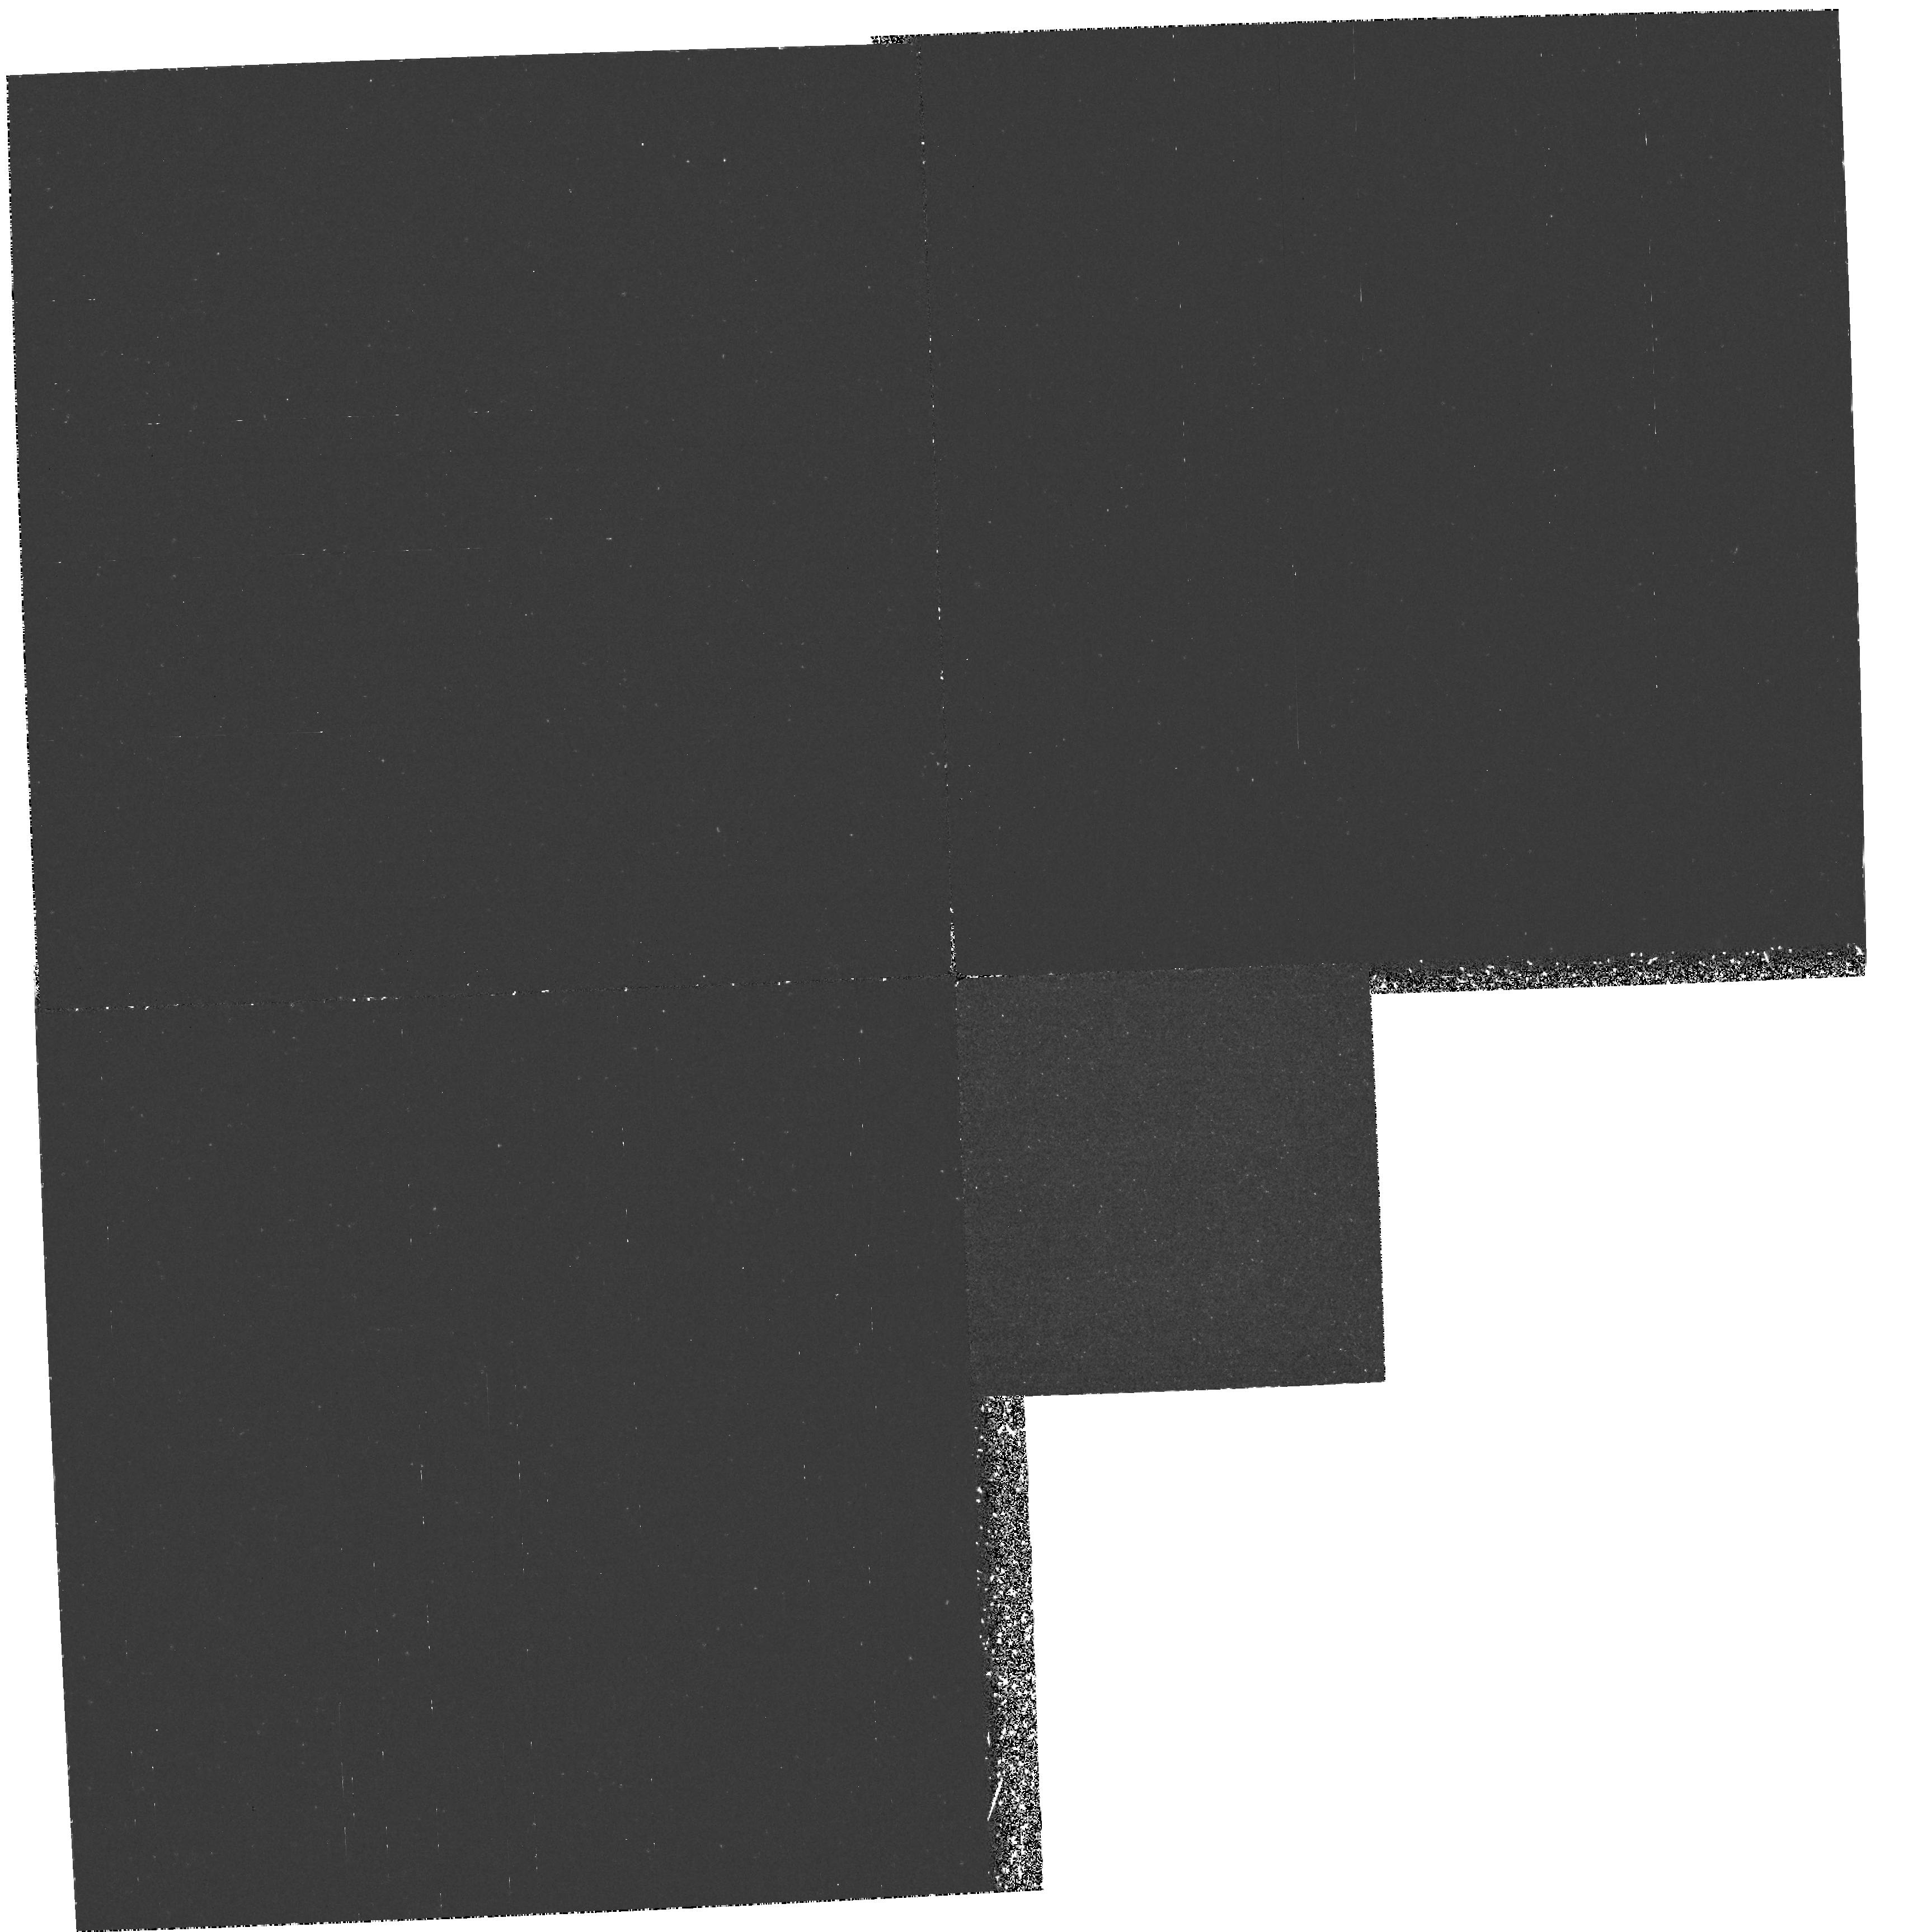
Target: ABELL851. Instrument: WFPC2/PC. Filter: F218W. Exposure: 3.9 h. Observation ID: hst_5919_02_wfpc2_pc_f218w_u32x02

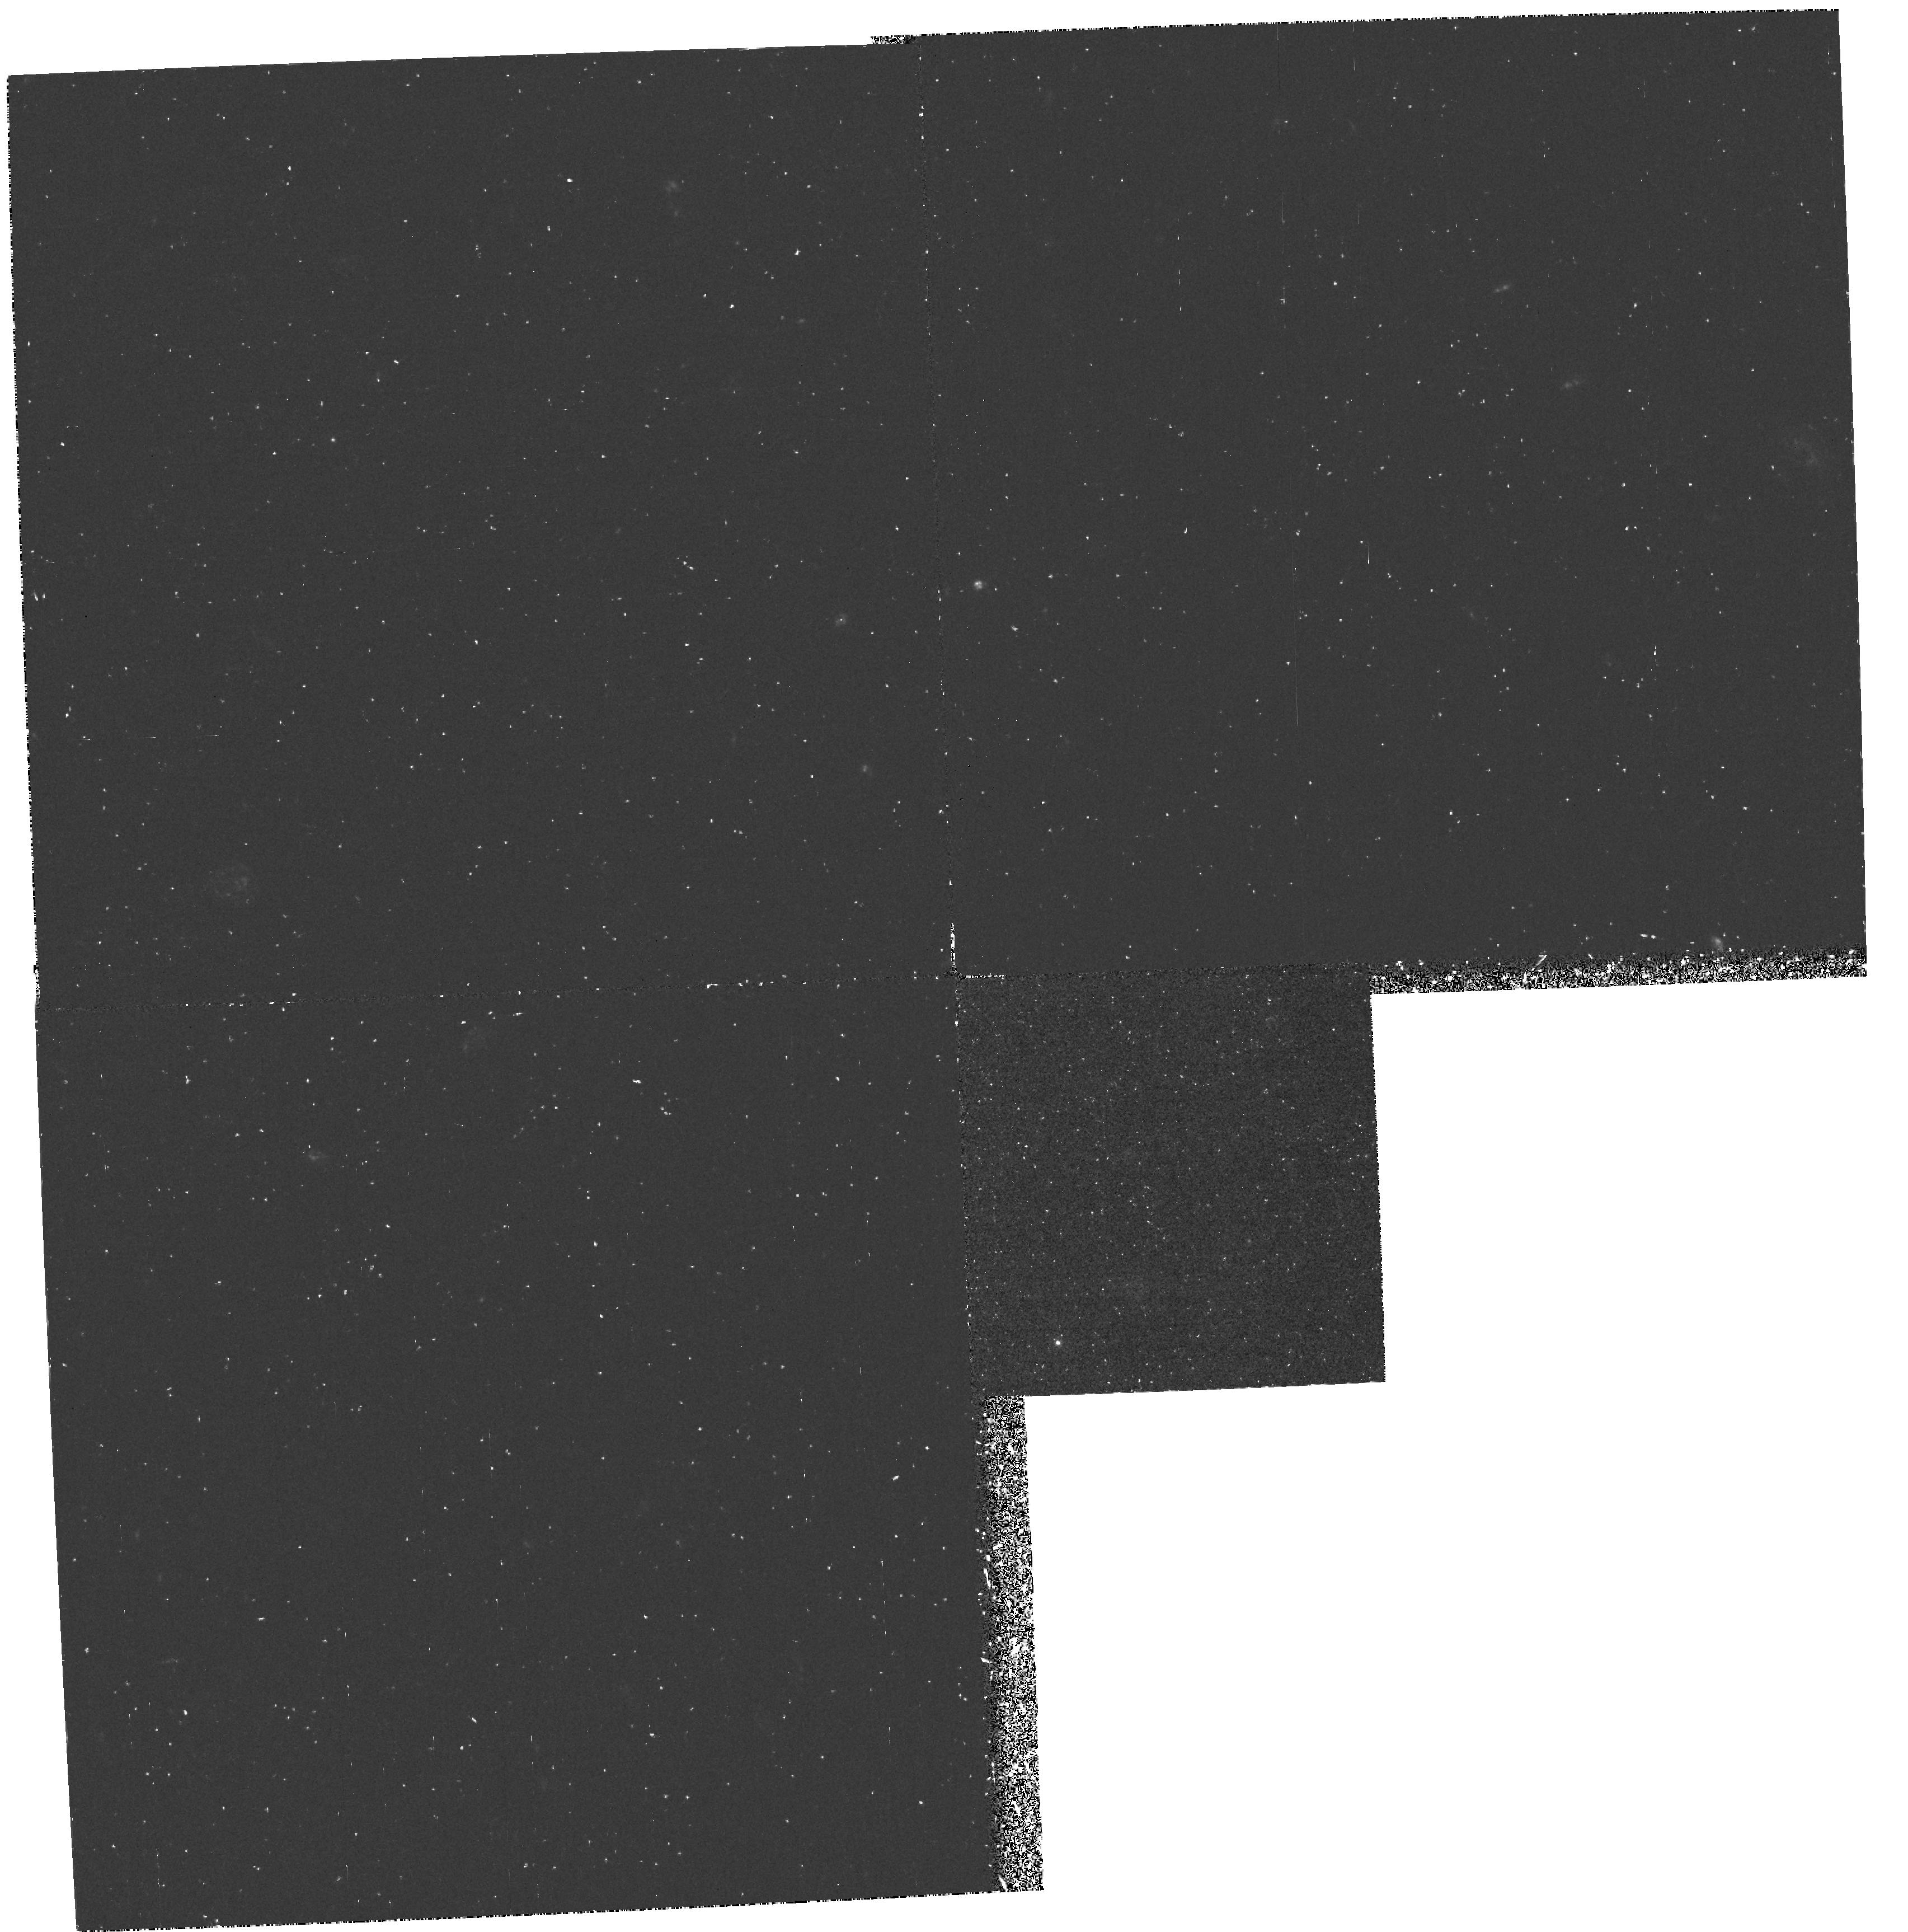
Target: ABELL851. Instrument: WFPC2/PC. Filter: F300W. Exposure: 1.6 h. Observation ID: hst_5919_02_wfpc2_pc_f300w_u32x02

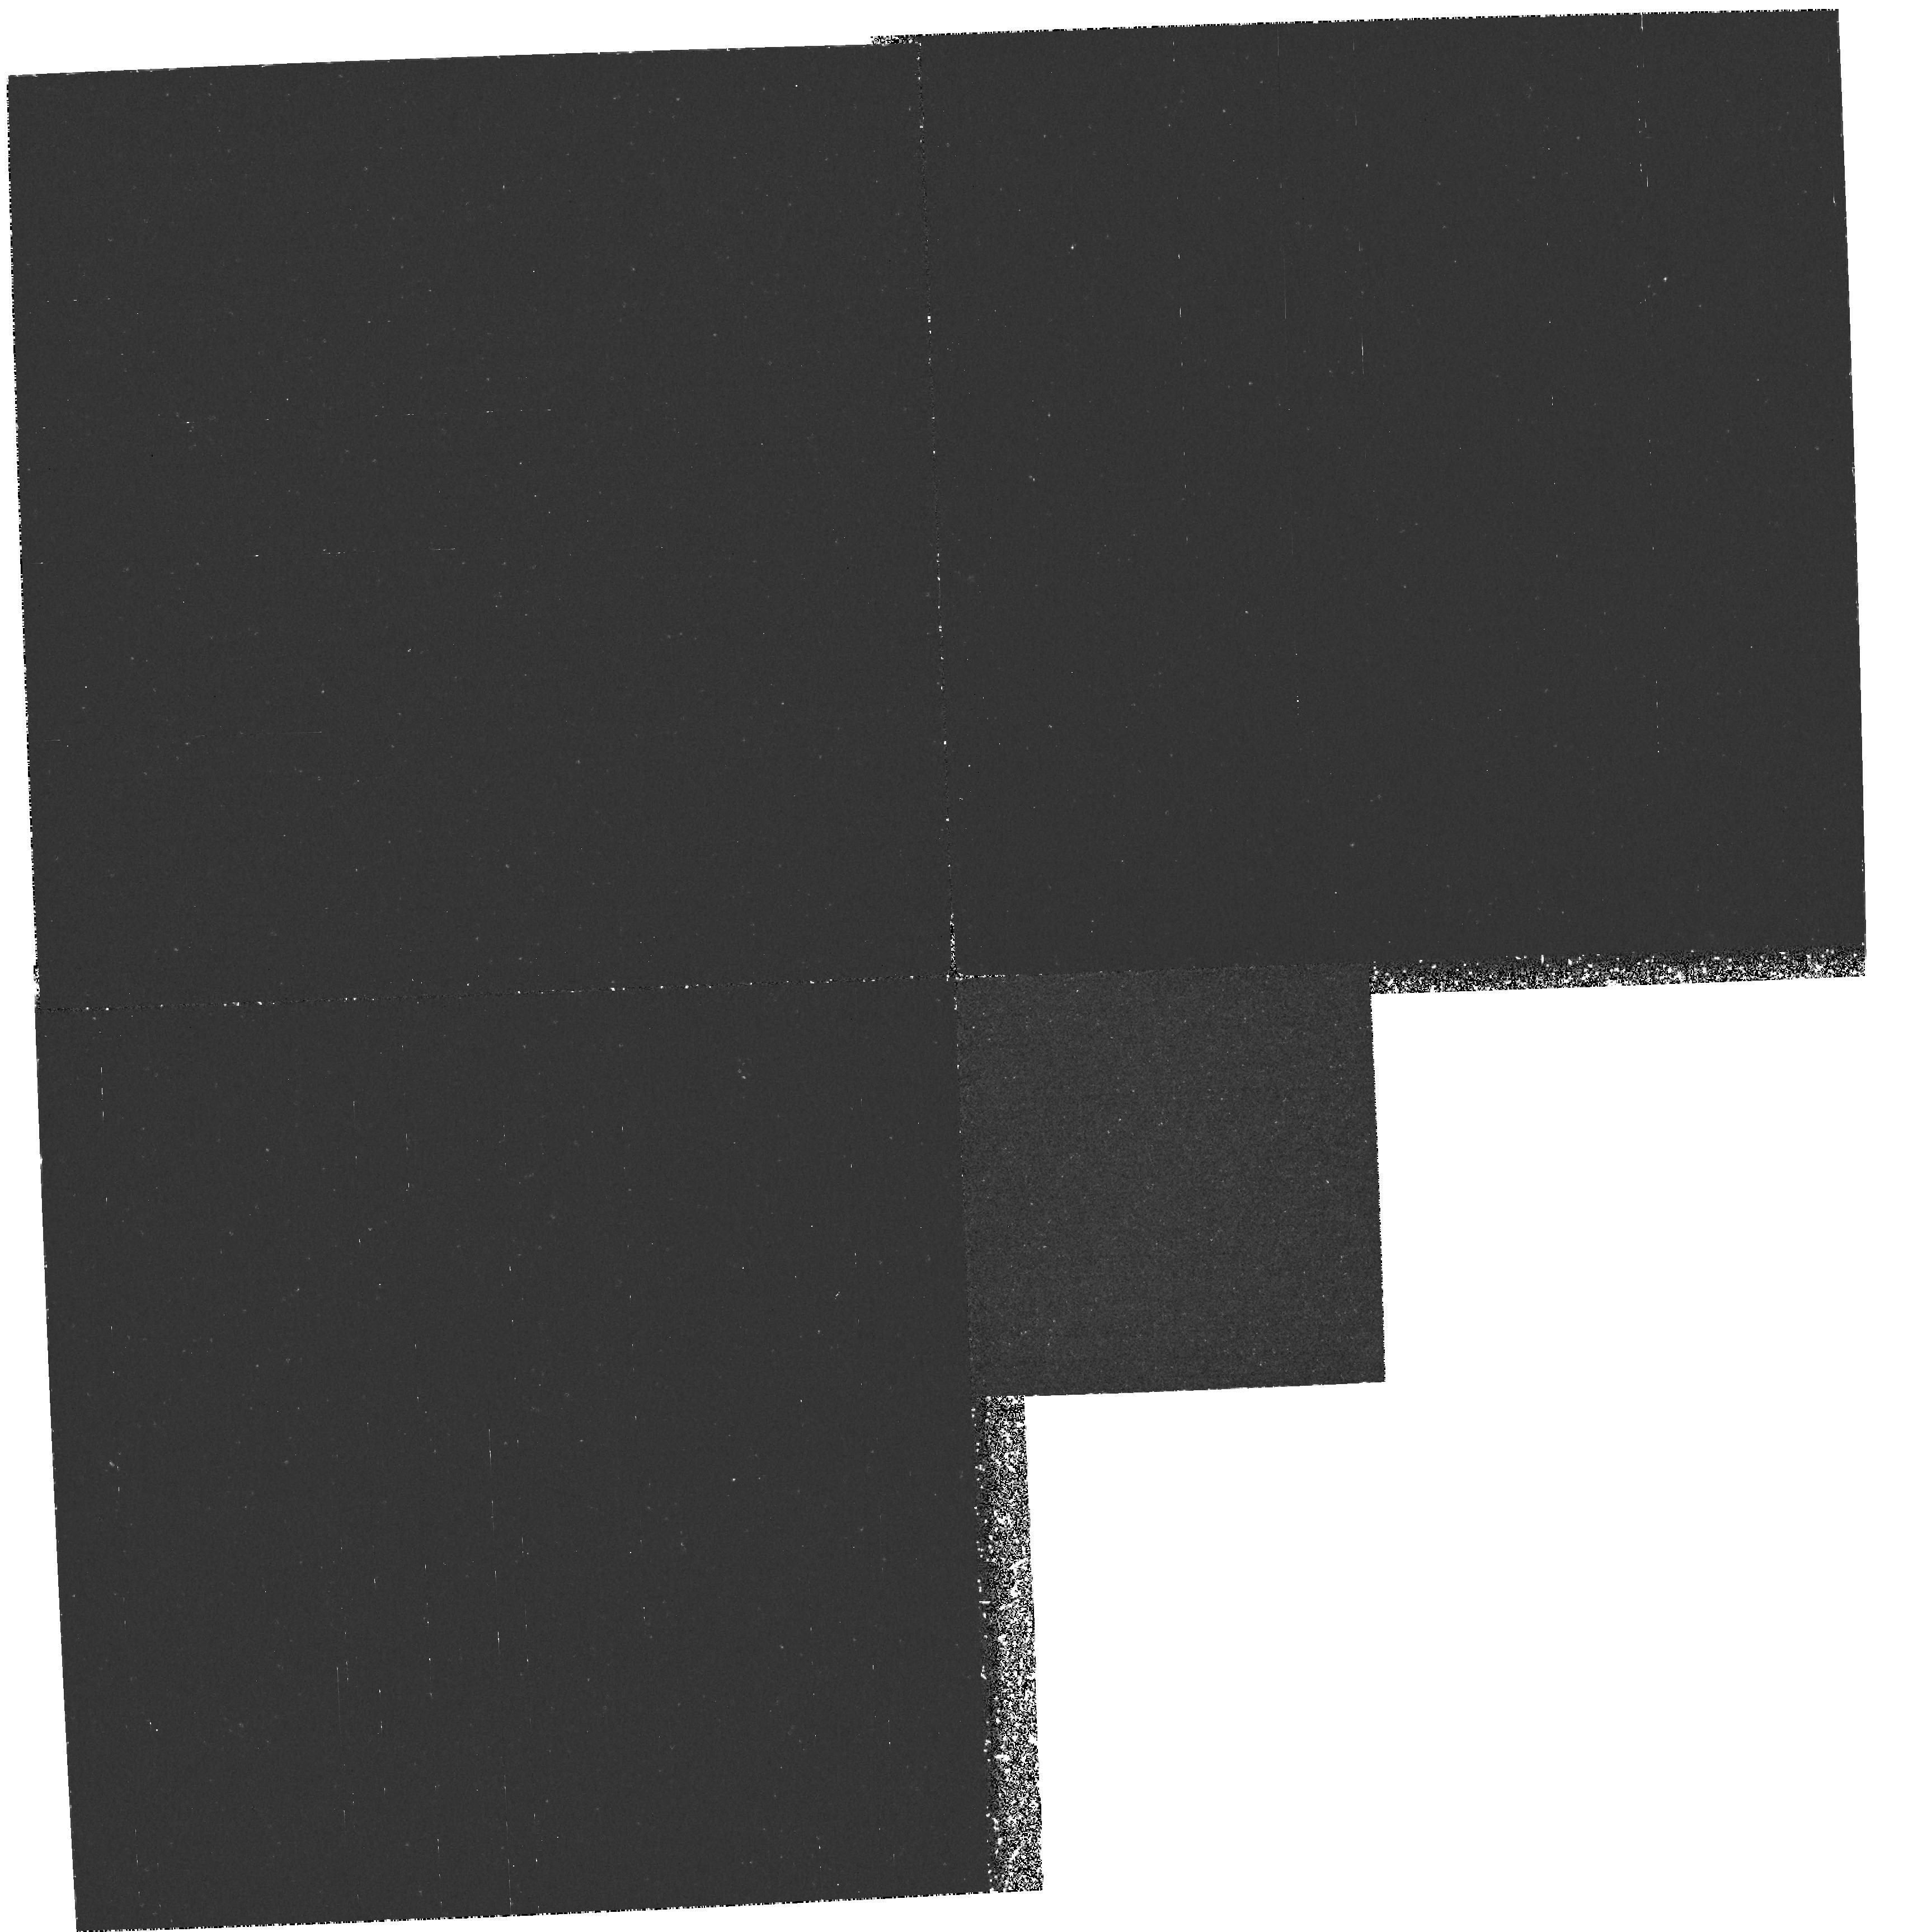
Target: ABELL851. Instrument: WFPC2/PC. Filter: F218W. Exposure: 3.9 h. Observation ID: hst_5919_01_wfpc2_pc_f218w_u32x01

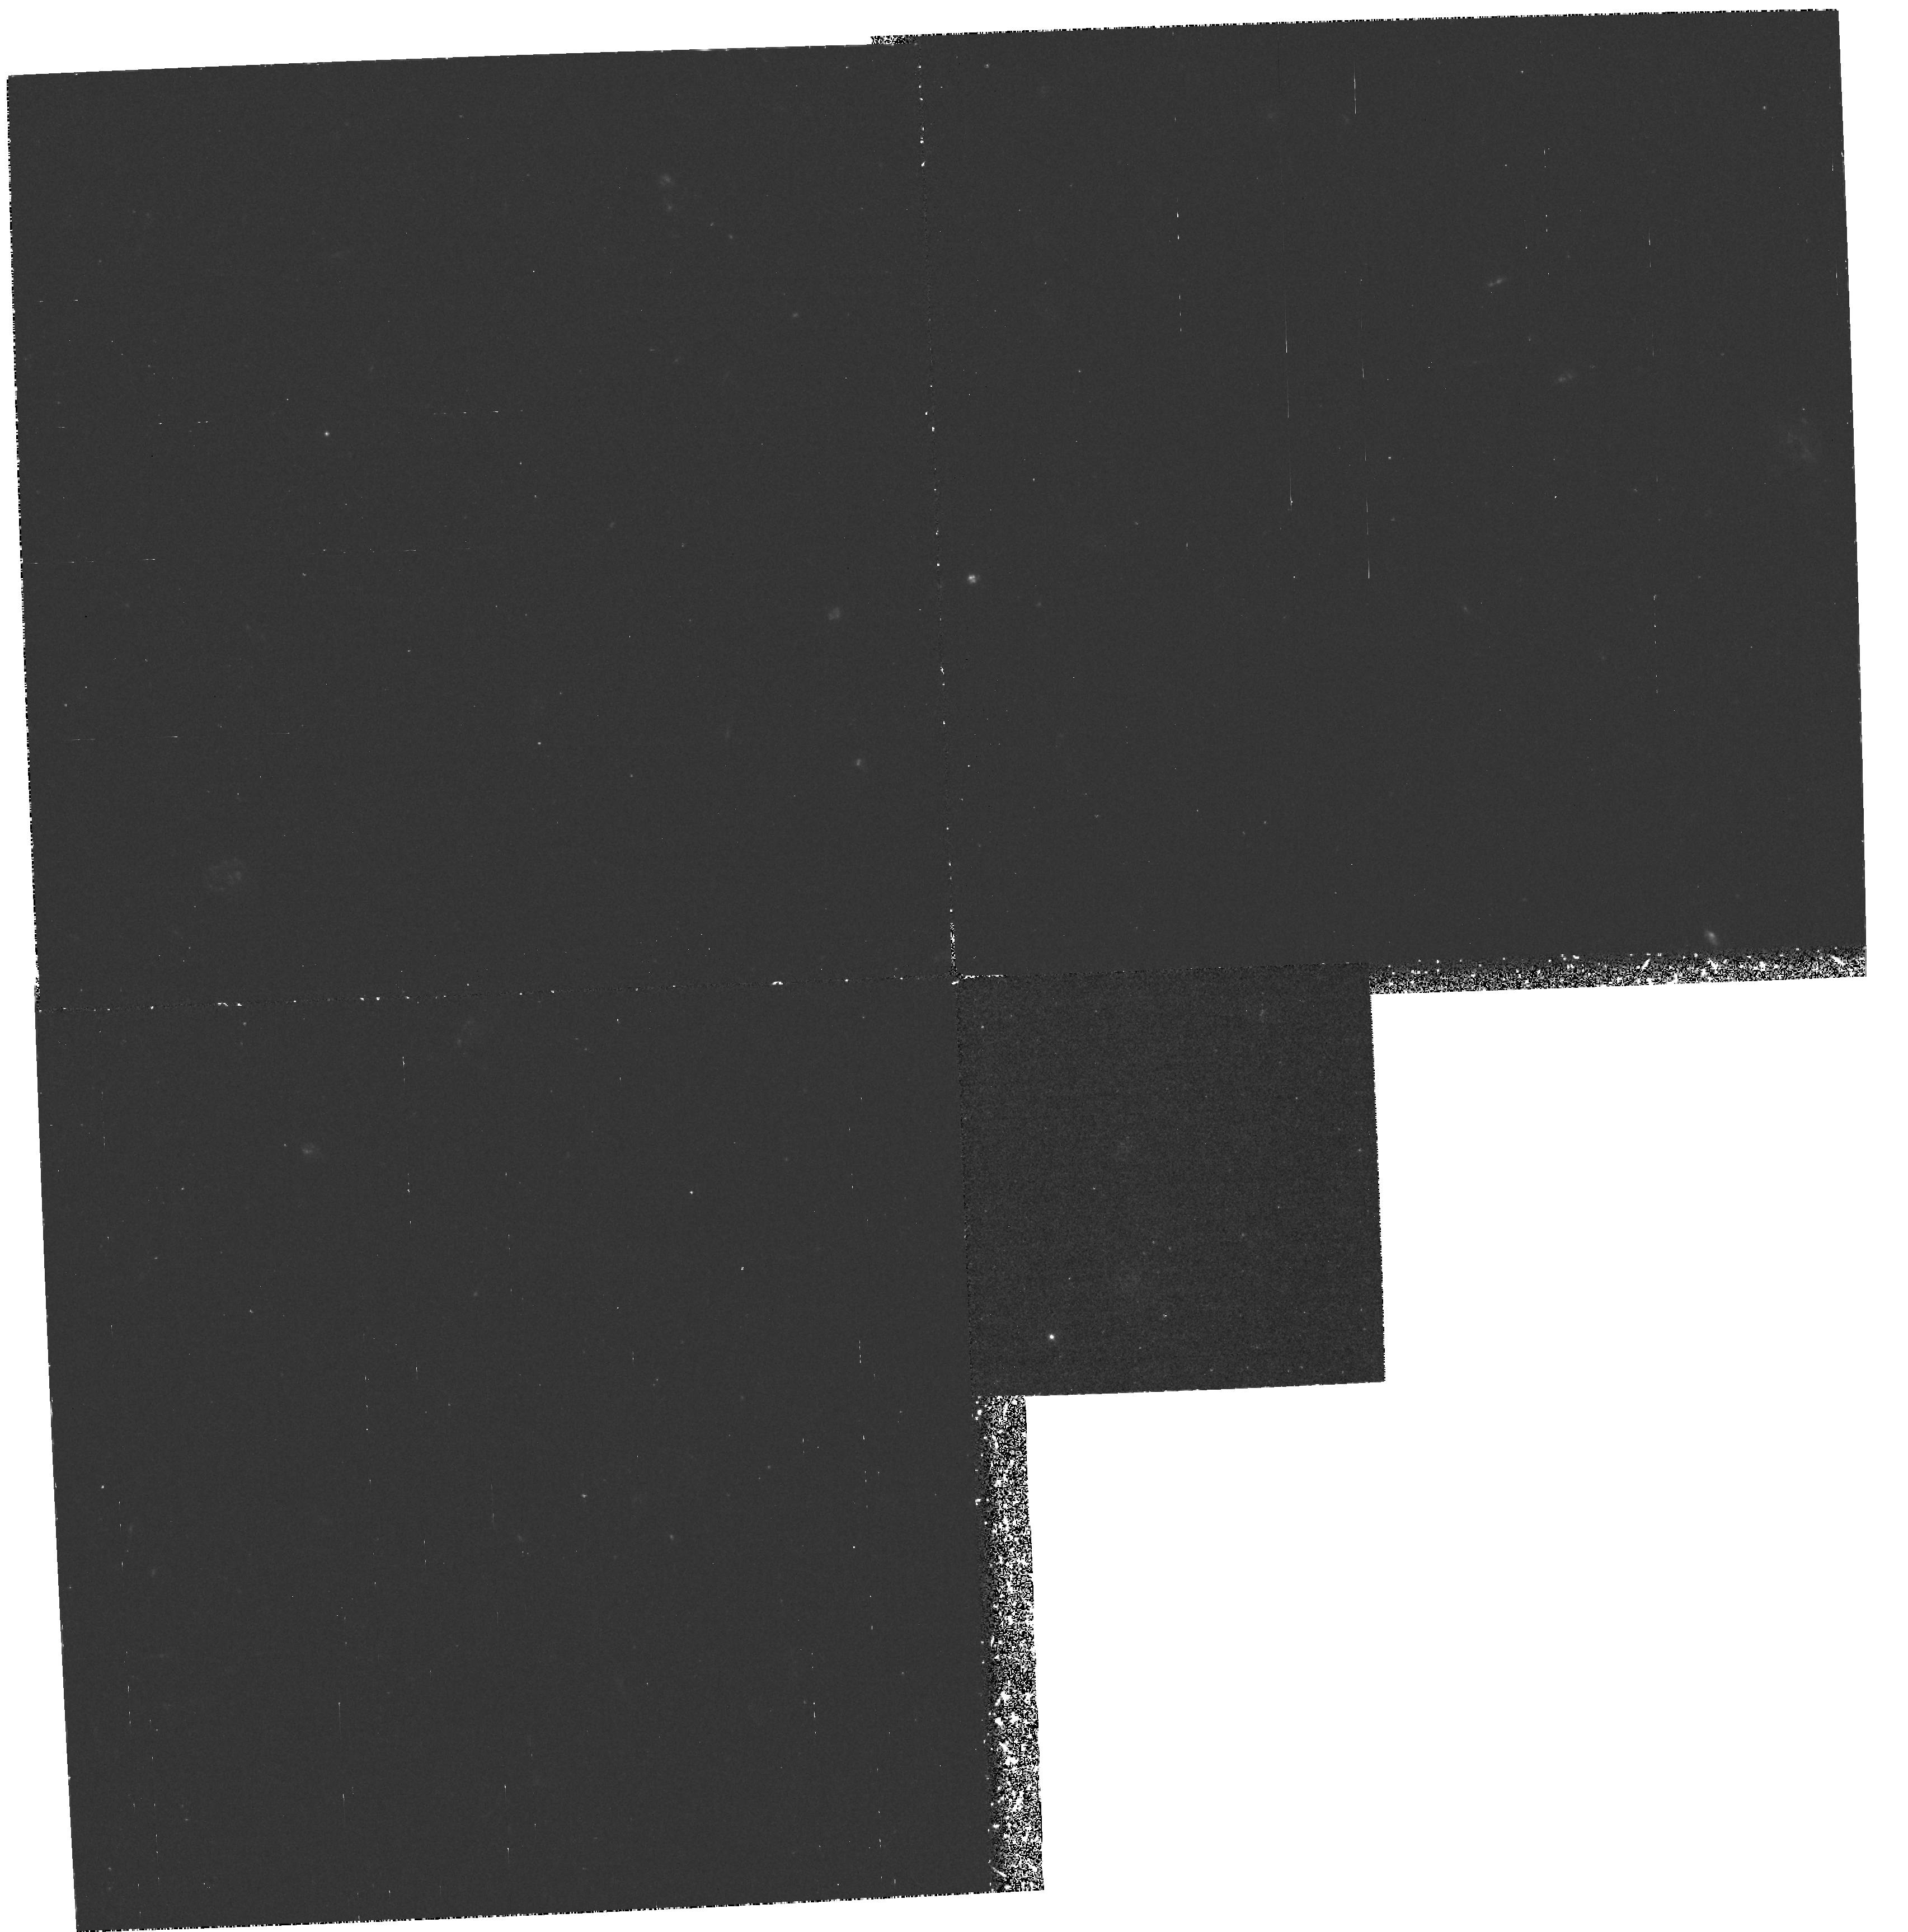
Target: ABELL851. Instrument: WFPC2/PC. Filter: F300W. Exposure: 2.3 h. Observation ID: hst_5919_01_wfpc2_pc_f300w_u32x01

UV EVOLUTION OF GALAXIES IN A DISTANT CLUSTER (PI: Bertola, Francesco)

It is proposed to image in two properly spaced UV passbands (rest frame wavelength 1500 Angstrom and 2000 Angstrom) the very rich galaxy cluster CL0939+4713 = Abell 851 at a redshift of z=0.41. Such a cluster, which represents a lookback time of 4-- 5 billion yr in conventional cosmologies, contains a large population of galaxies with strong ongoing star formation. Moreover, already existing HST images corresponding to a rest frame color between Johnson B and V, reveal an abundance of late--type galaxies as well as many merging or interacting systems. The new UV observations proposed here are primarily intended to test the current ideas on the age and metal abundance of distant systems. In particular we plan to measure at z=0.4 the level of the well--known UV turn--up observed in present--day ellipticals and spiral bulges. The level of this turn--up is expected to decrease with lookback time. Its precise determination at a given z will allow us to put strict constraints on the evolutionary history of these galaxies. As a by--product it is expected to derive essential clues on the nature of a cluster of faint objects surrounding a quasar at z=2.055 contained in the field. Since the proposed observations will sample a wavelength below the Lyman limit for z=2 and z=1.2 respectively, it is expected to see a strong drop in flux for these objects depending on their redshift, thus possibly confirming their association with the quasar itself.